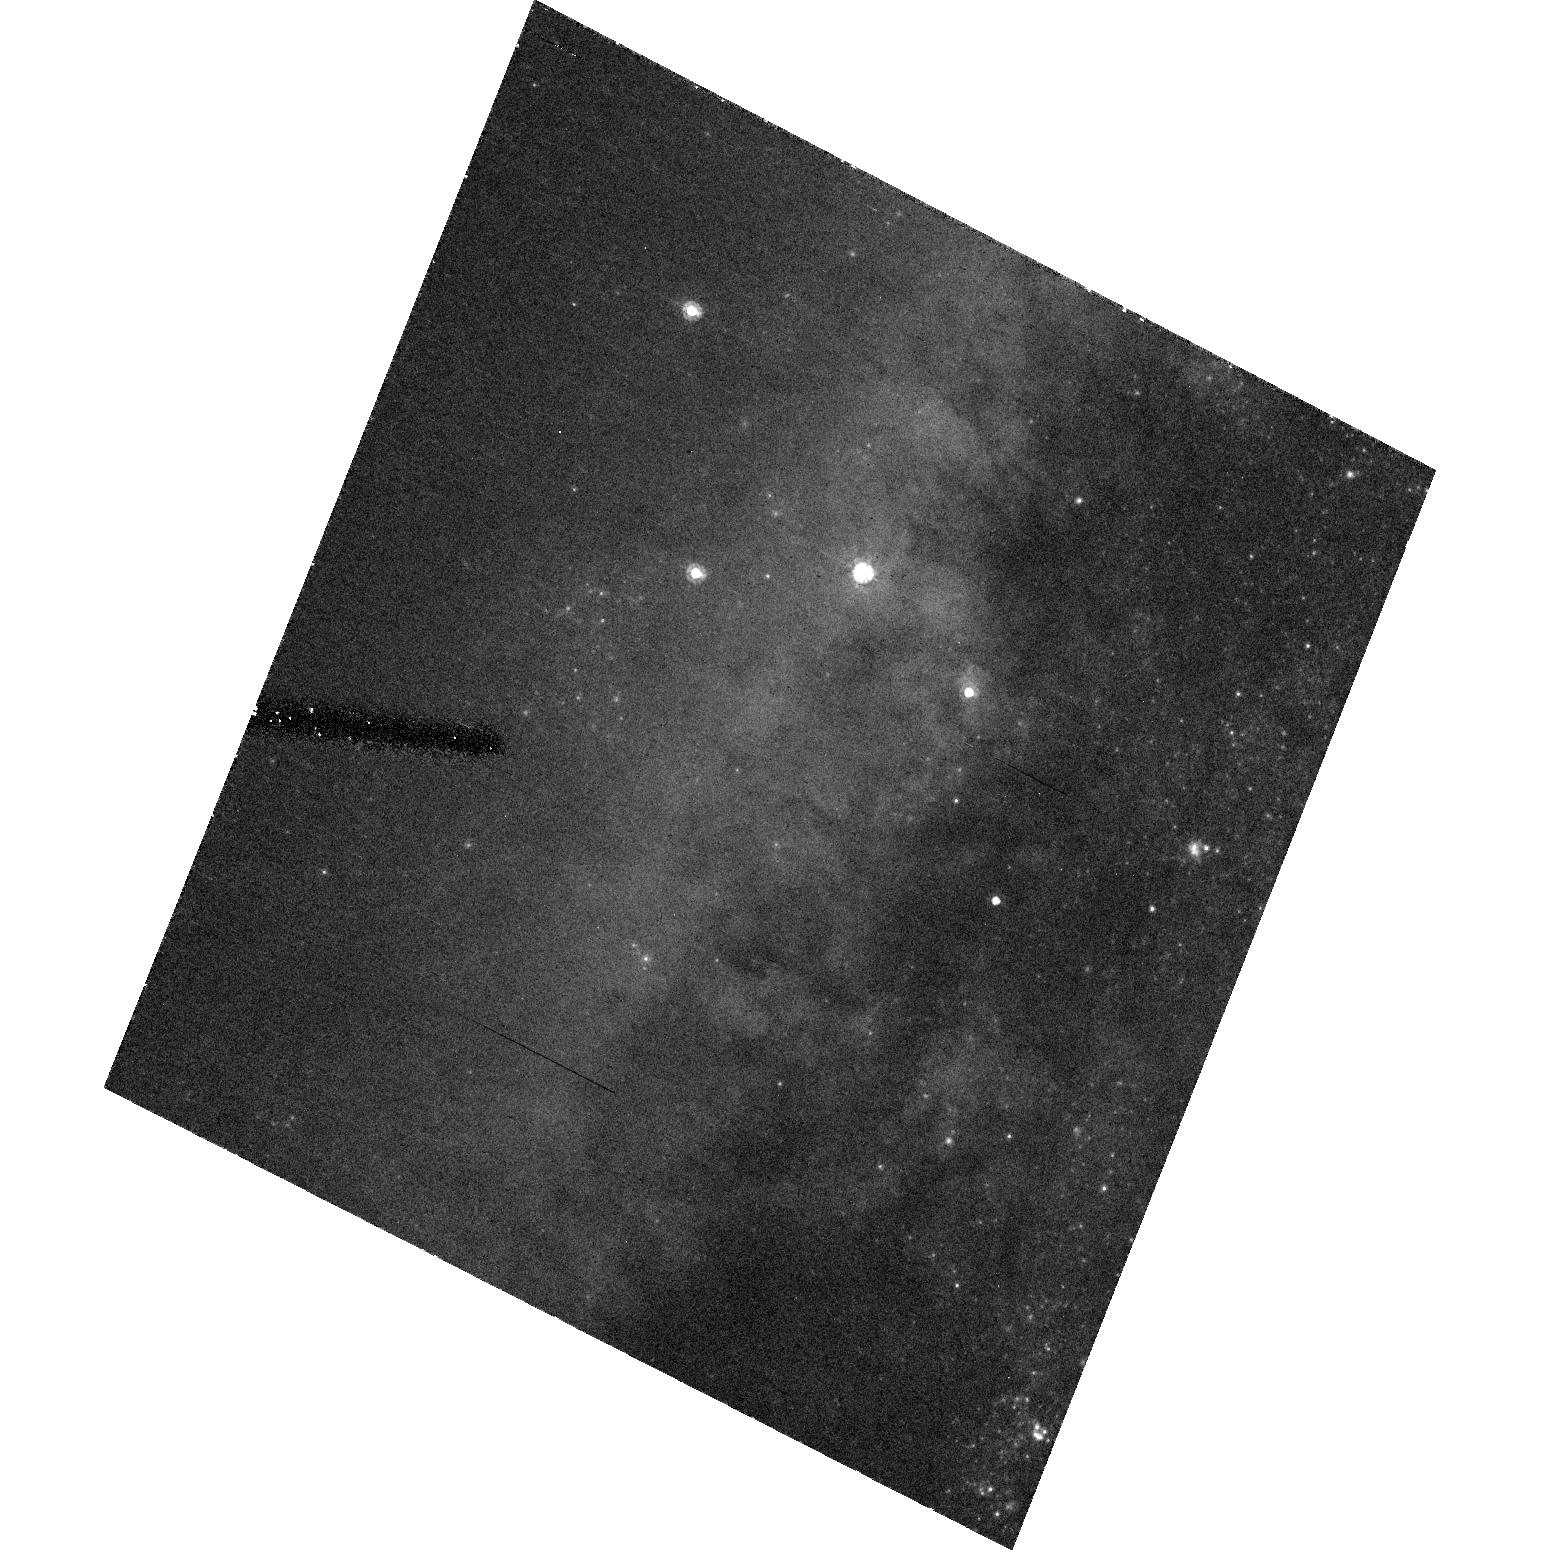
Target: SN2005AE
Instrument: ACS/HRC
Filter: F555W
Exposure: 29 min
Observation ID: hst_10187_05_acs_hrc_f555w_j90n05

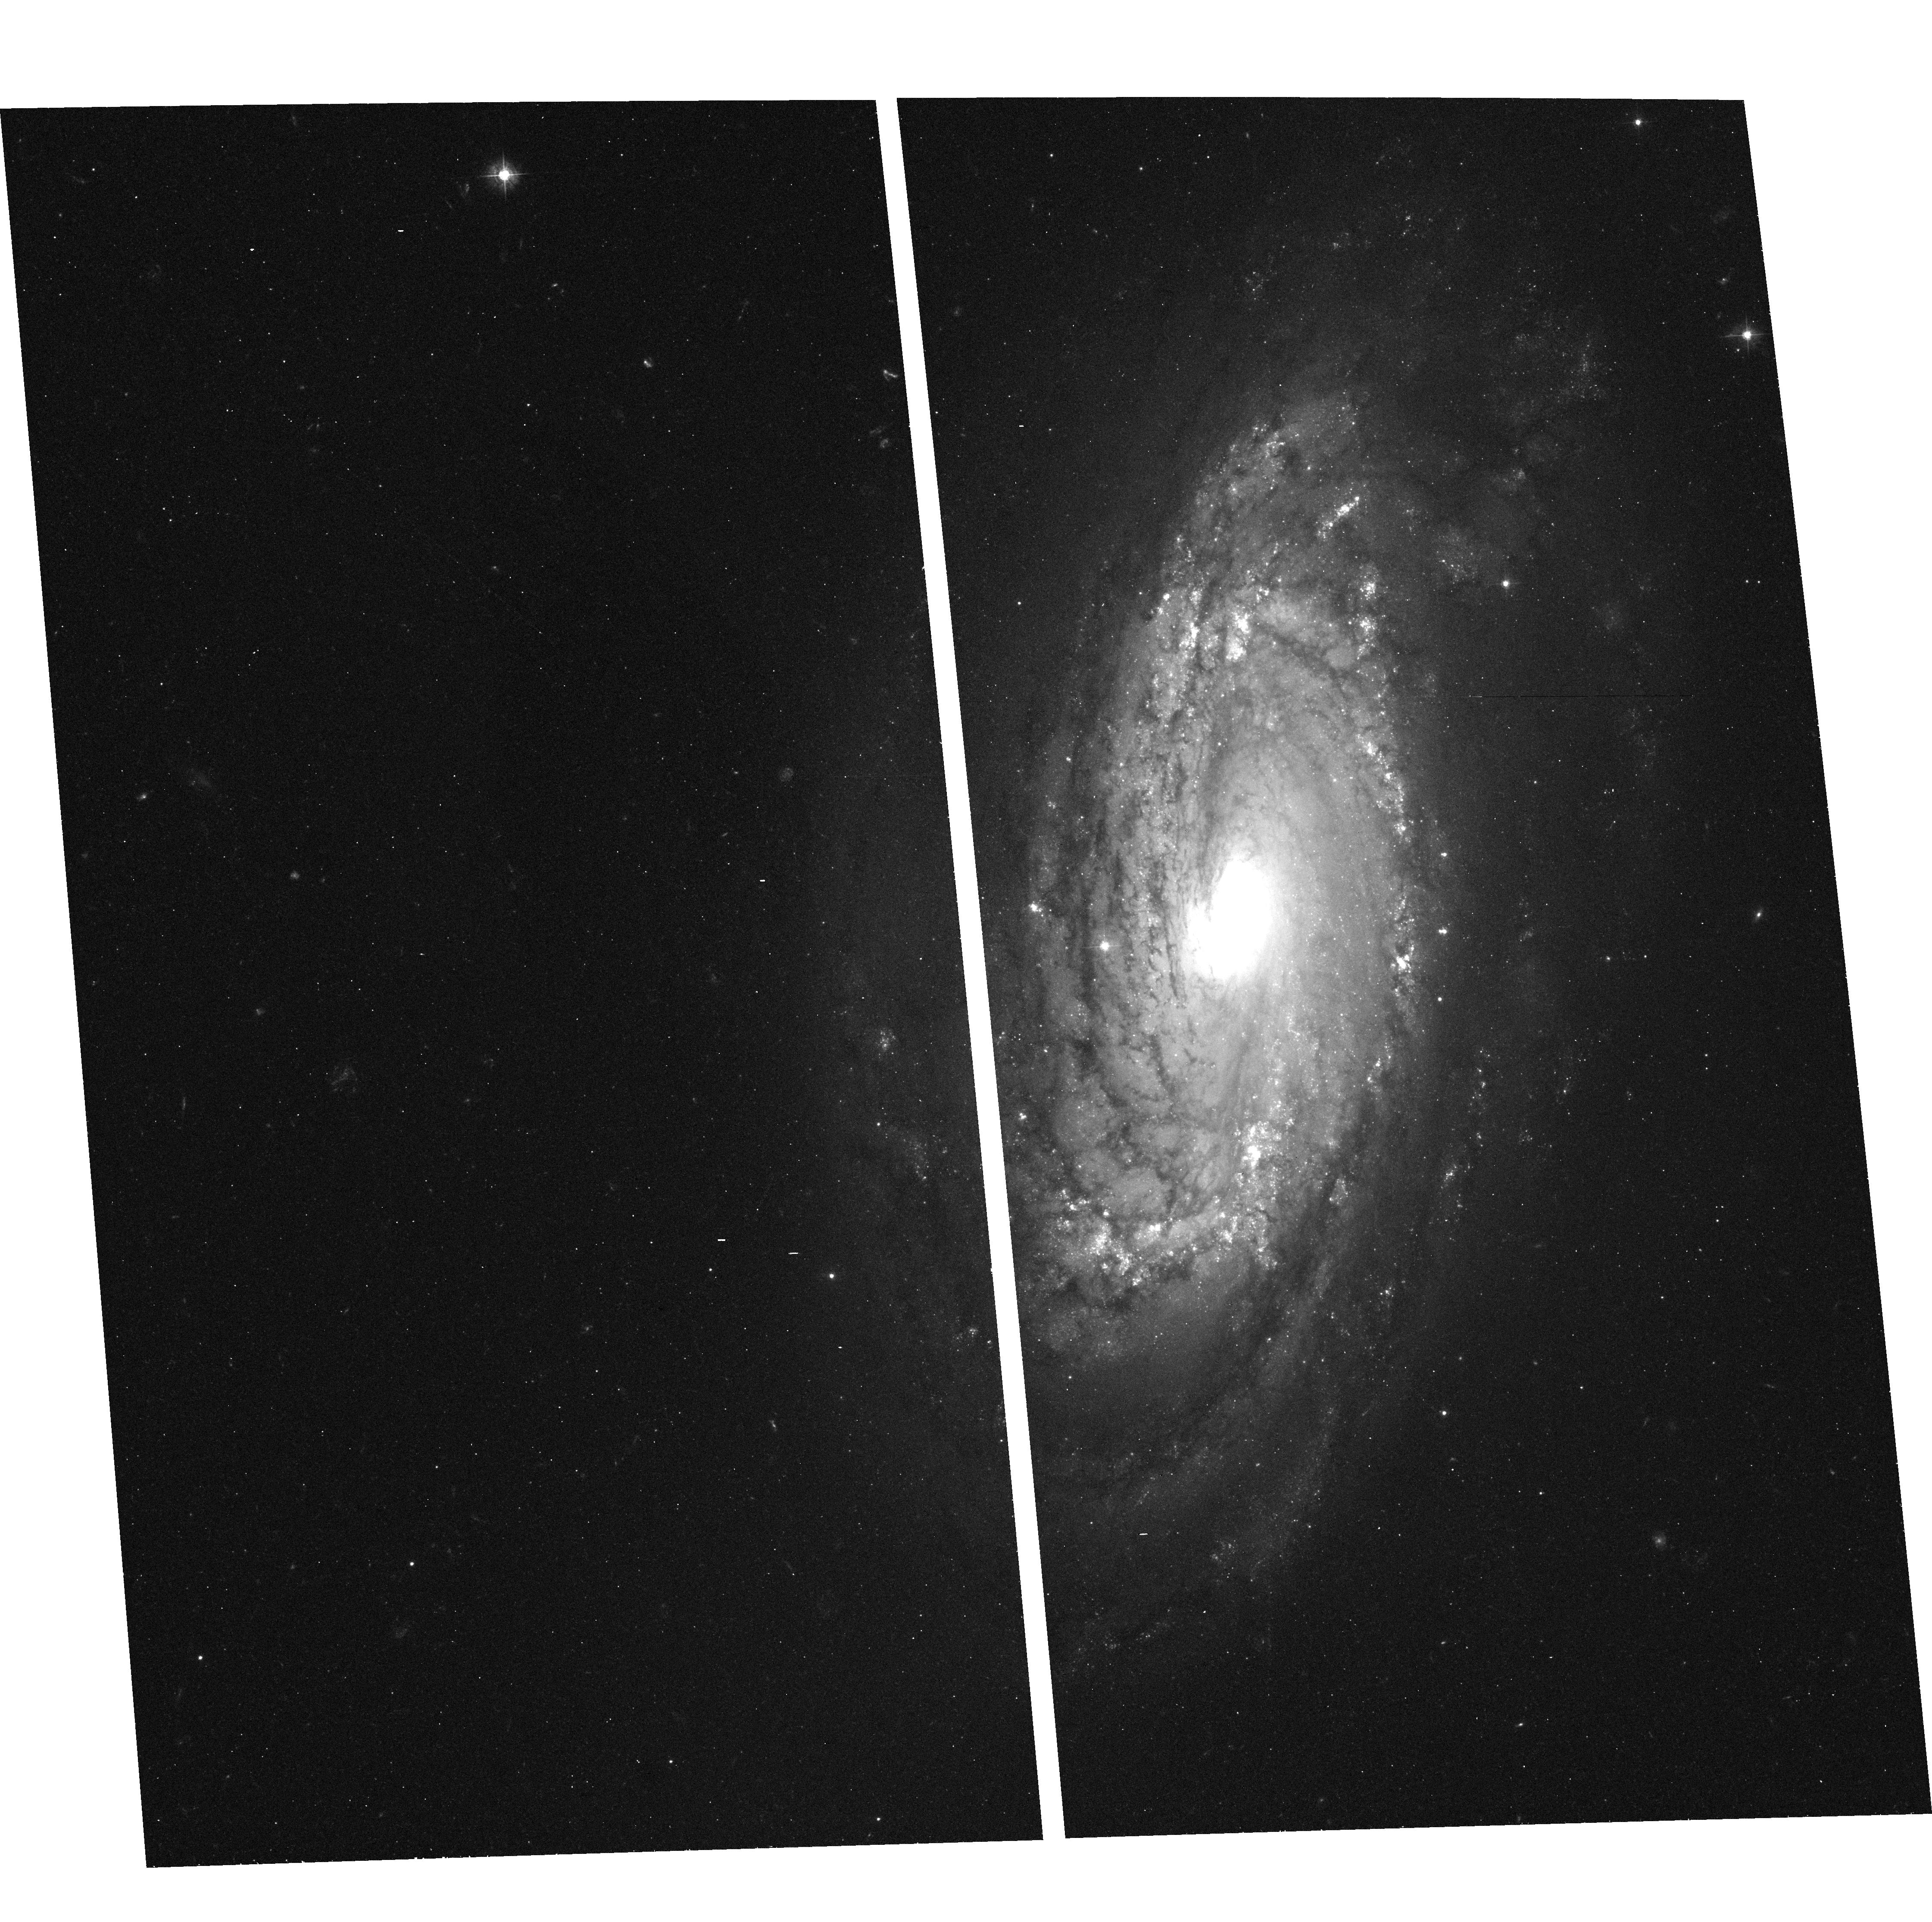
Target: SN2004DG
Instrument: ACS/WFC
Filter: F435W
Exposure: 27 min
Observation ID: hst_10187_02_acs_wfc_f435w_j90n02

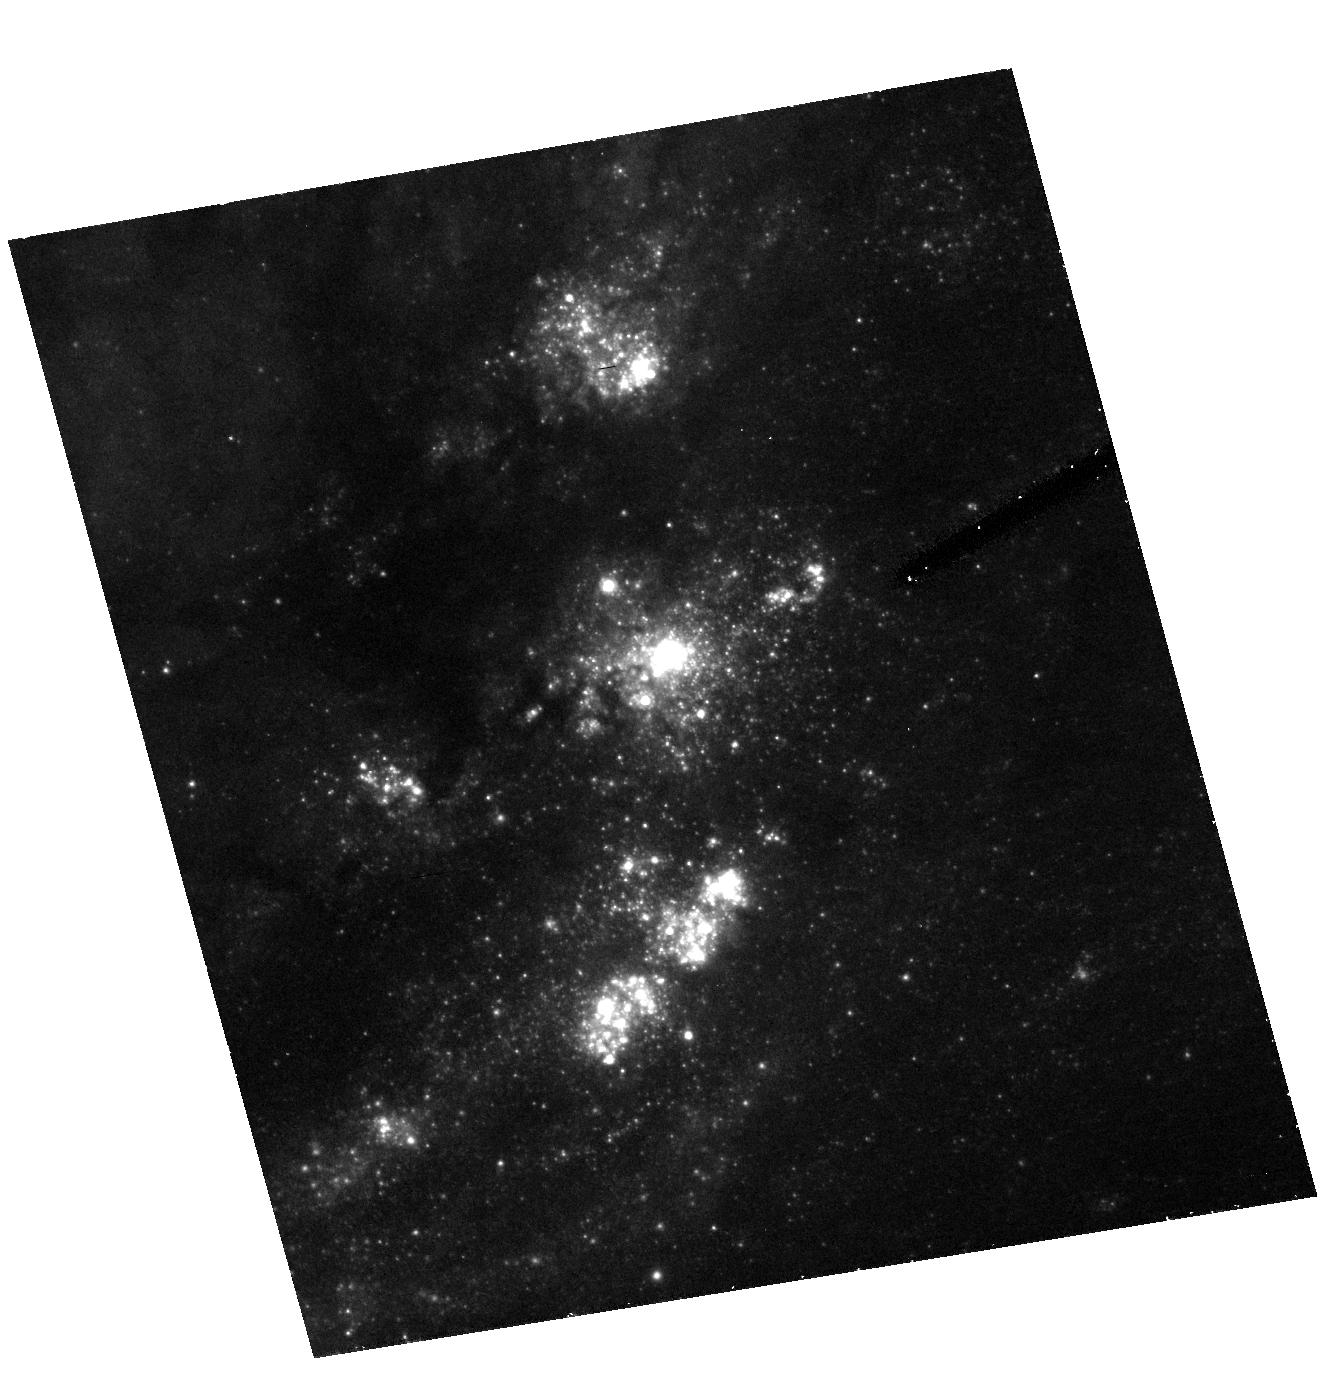
Target: SN2004GT
Instrument: ACS/HRC
Filter: F555W
Exposure: 26 min
Observation ID: hst_10187_03_acs_hrc_f555w_j90n03

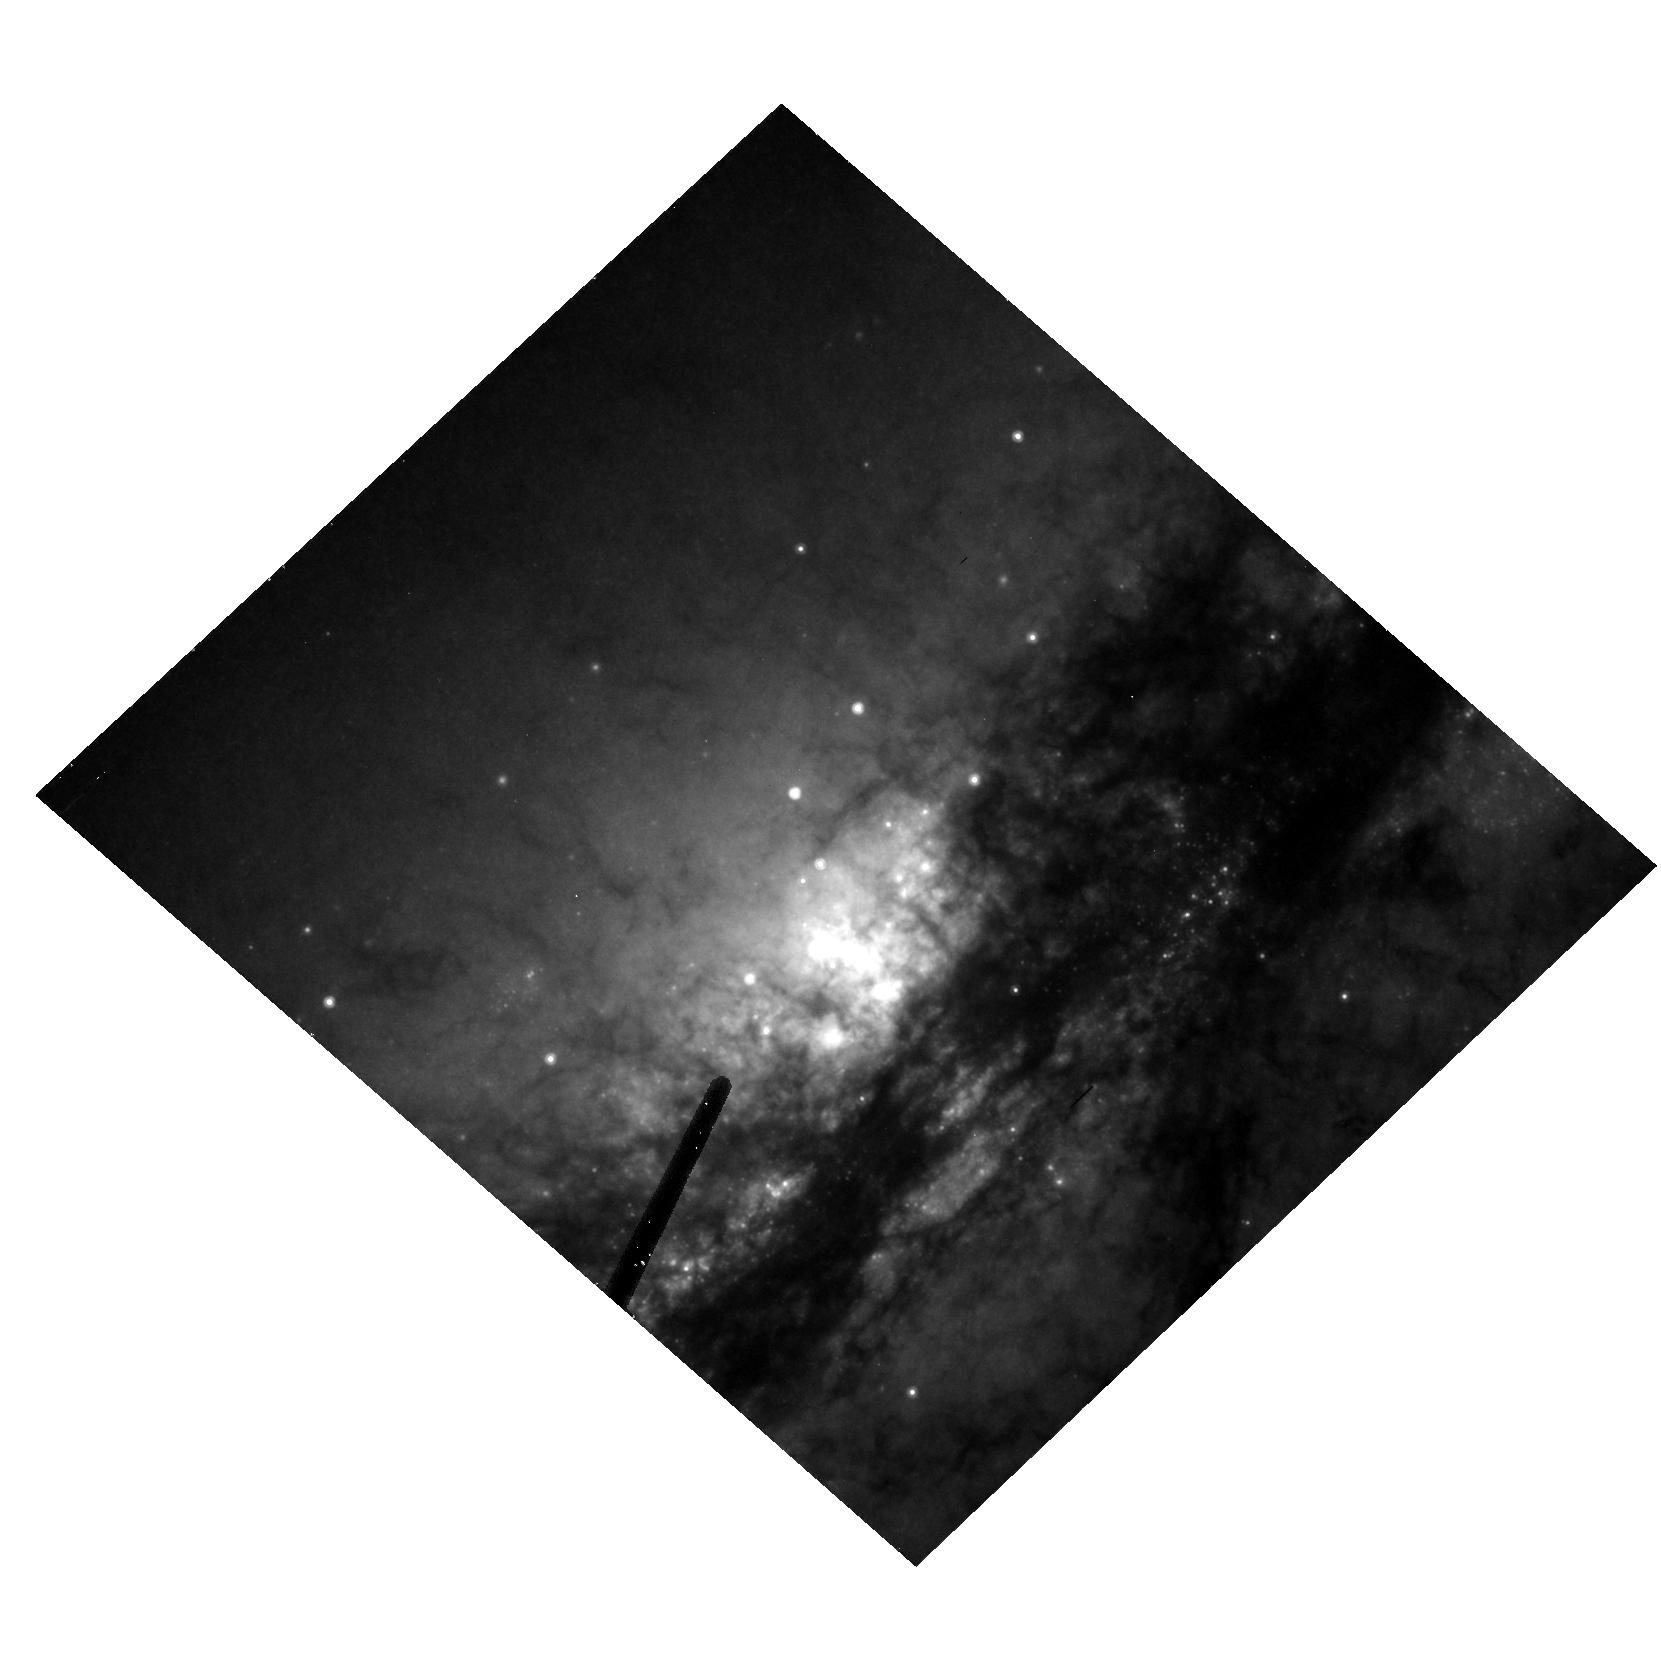
Target: SN2005V
Instrument: ACS/HRC
Filter: F814W
Exposure: 30 min
Observation ID: hst_10187_04_acs_hrc_f814w_j90n04

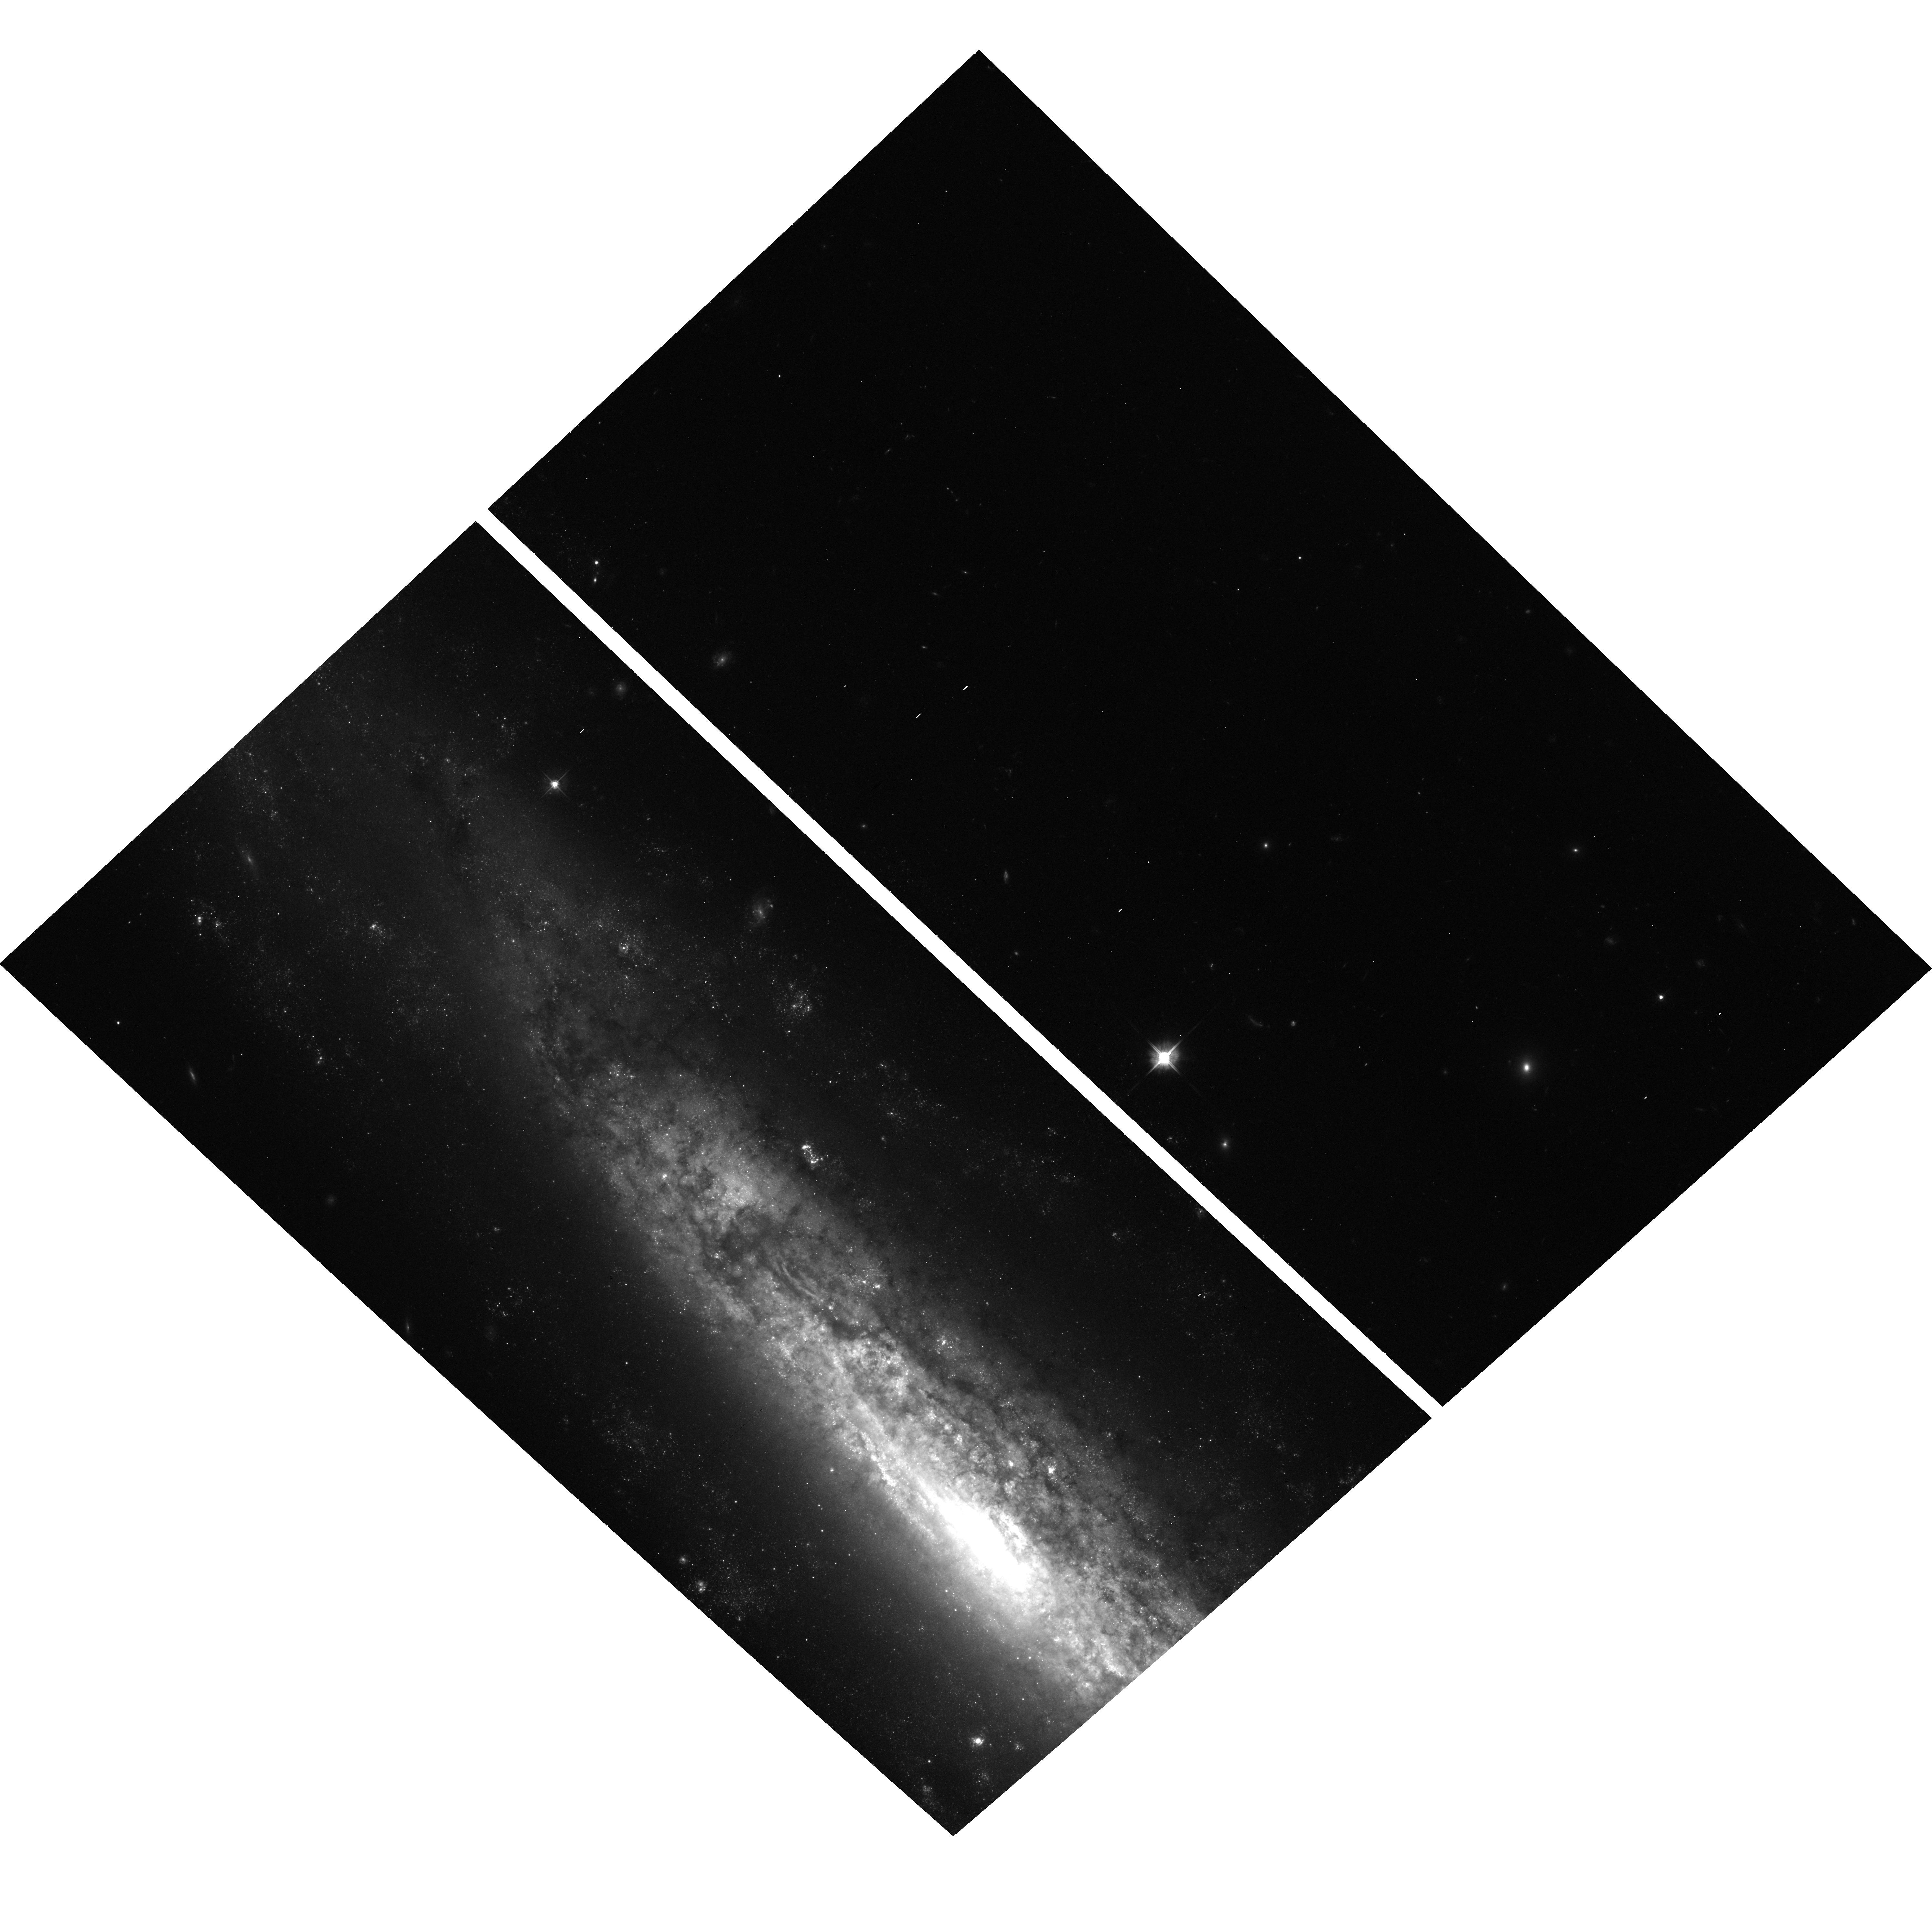
Target: SN2003HN
Instrument: ACS/WFC
Filter: F555W
Exposure: 40 min
Observation ID: hst_10187_01_acs_wfc_f555w_j90n01

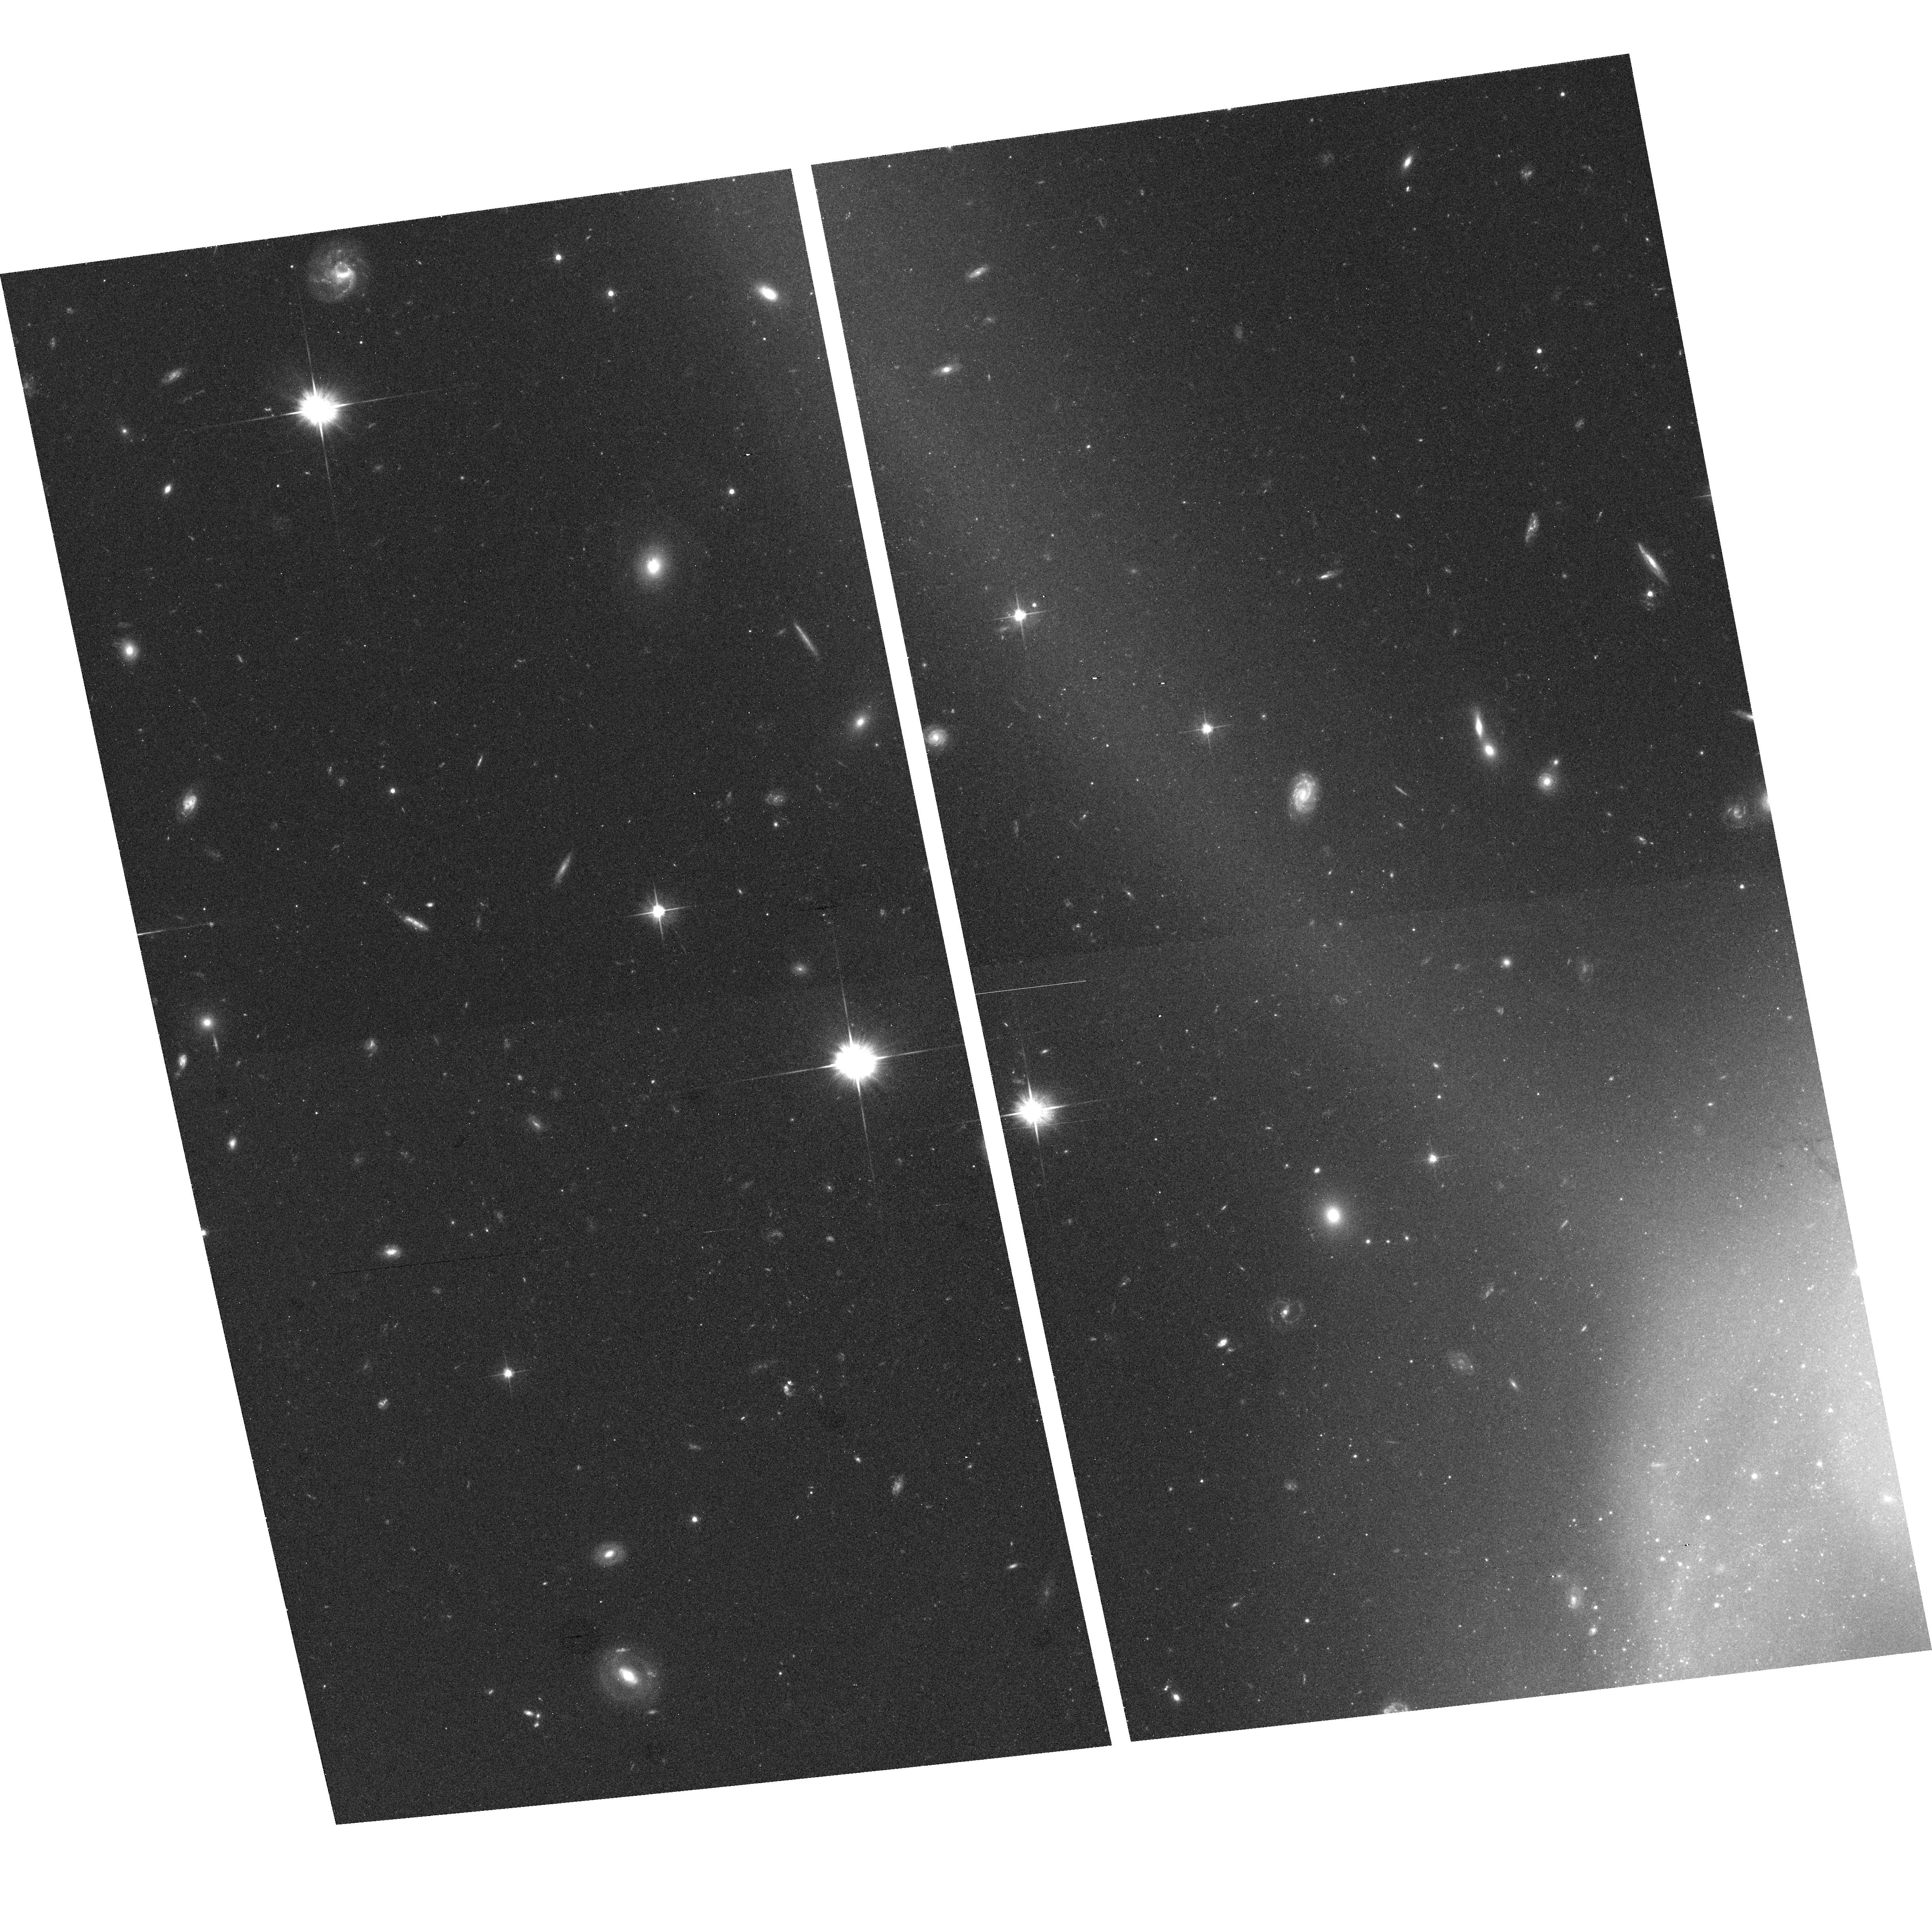
Target: field at RA 180.460°, Dec -18.870°
Instrument: ACS/WFC
Filter: F606W
Exposure: 18 min
Observation ID: hst_10187_03_acs_wfc_f606w_j90n03

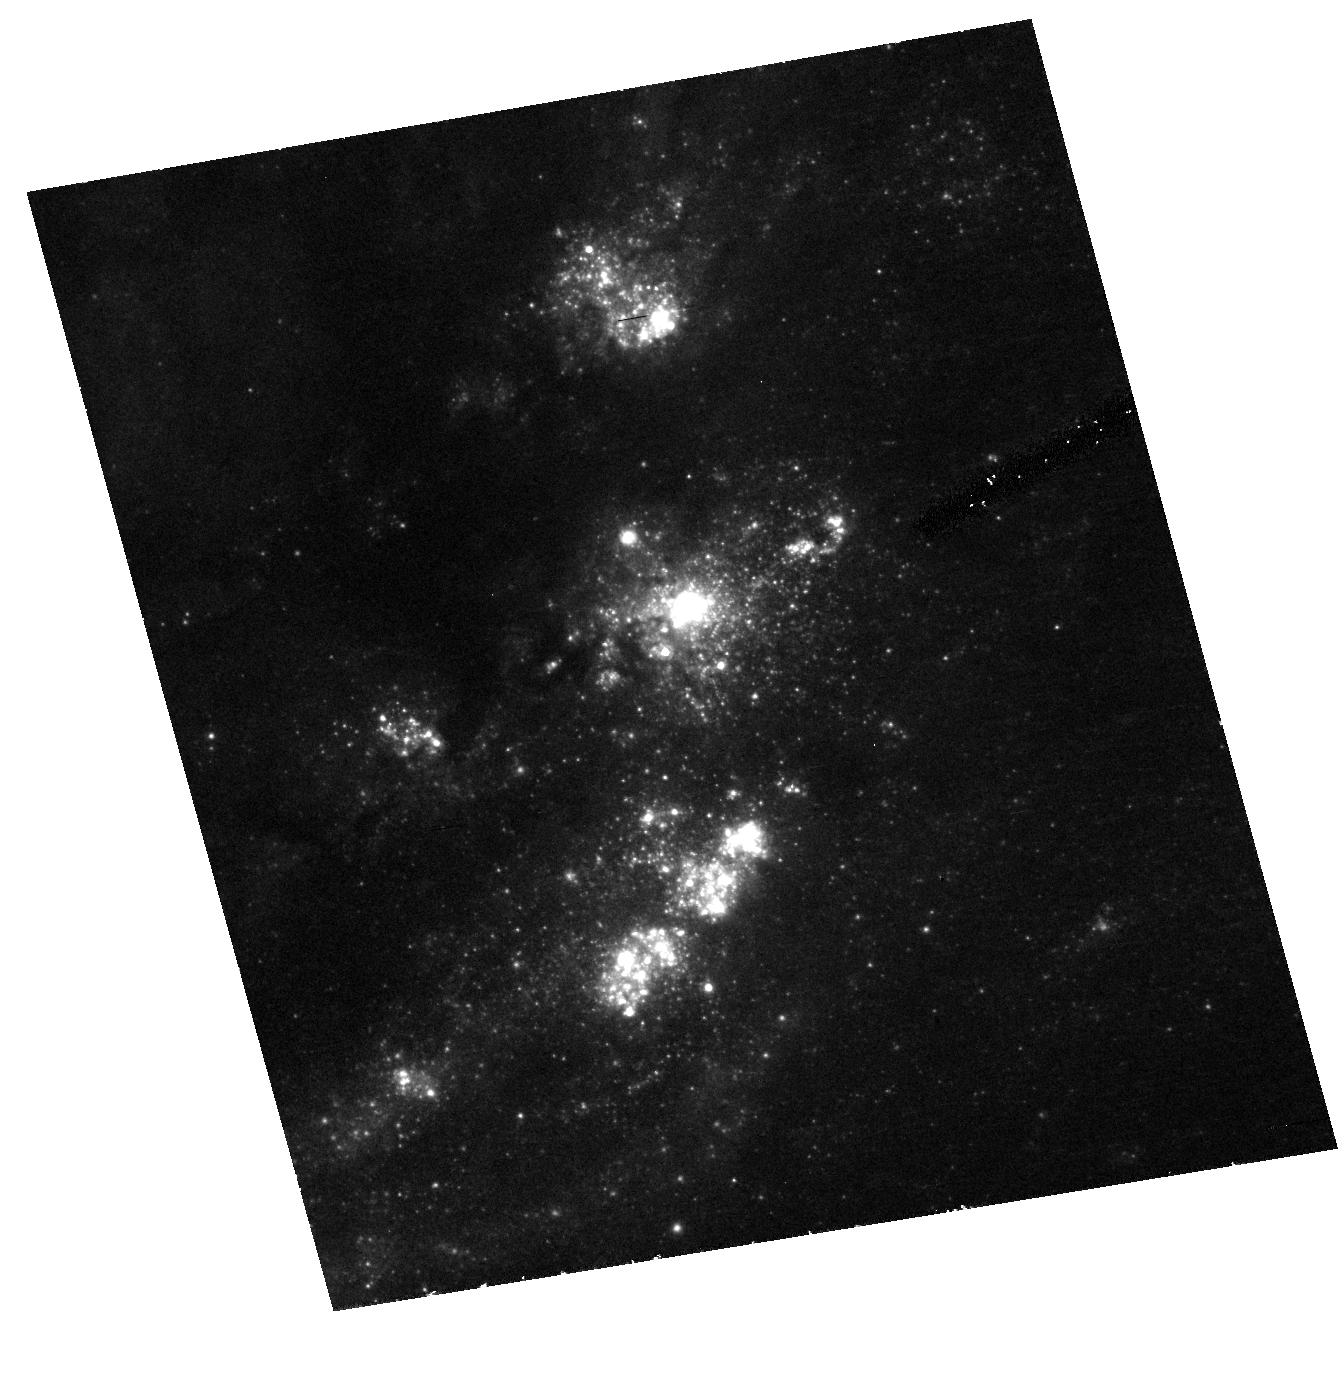
Target: SN2004GT
Instrument: ACS/HRC
Filter: F435W
Exposure: 28 min
Observation ID: hst_10187_03_acs_hrc_f435w_j90n03

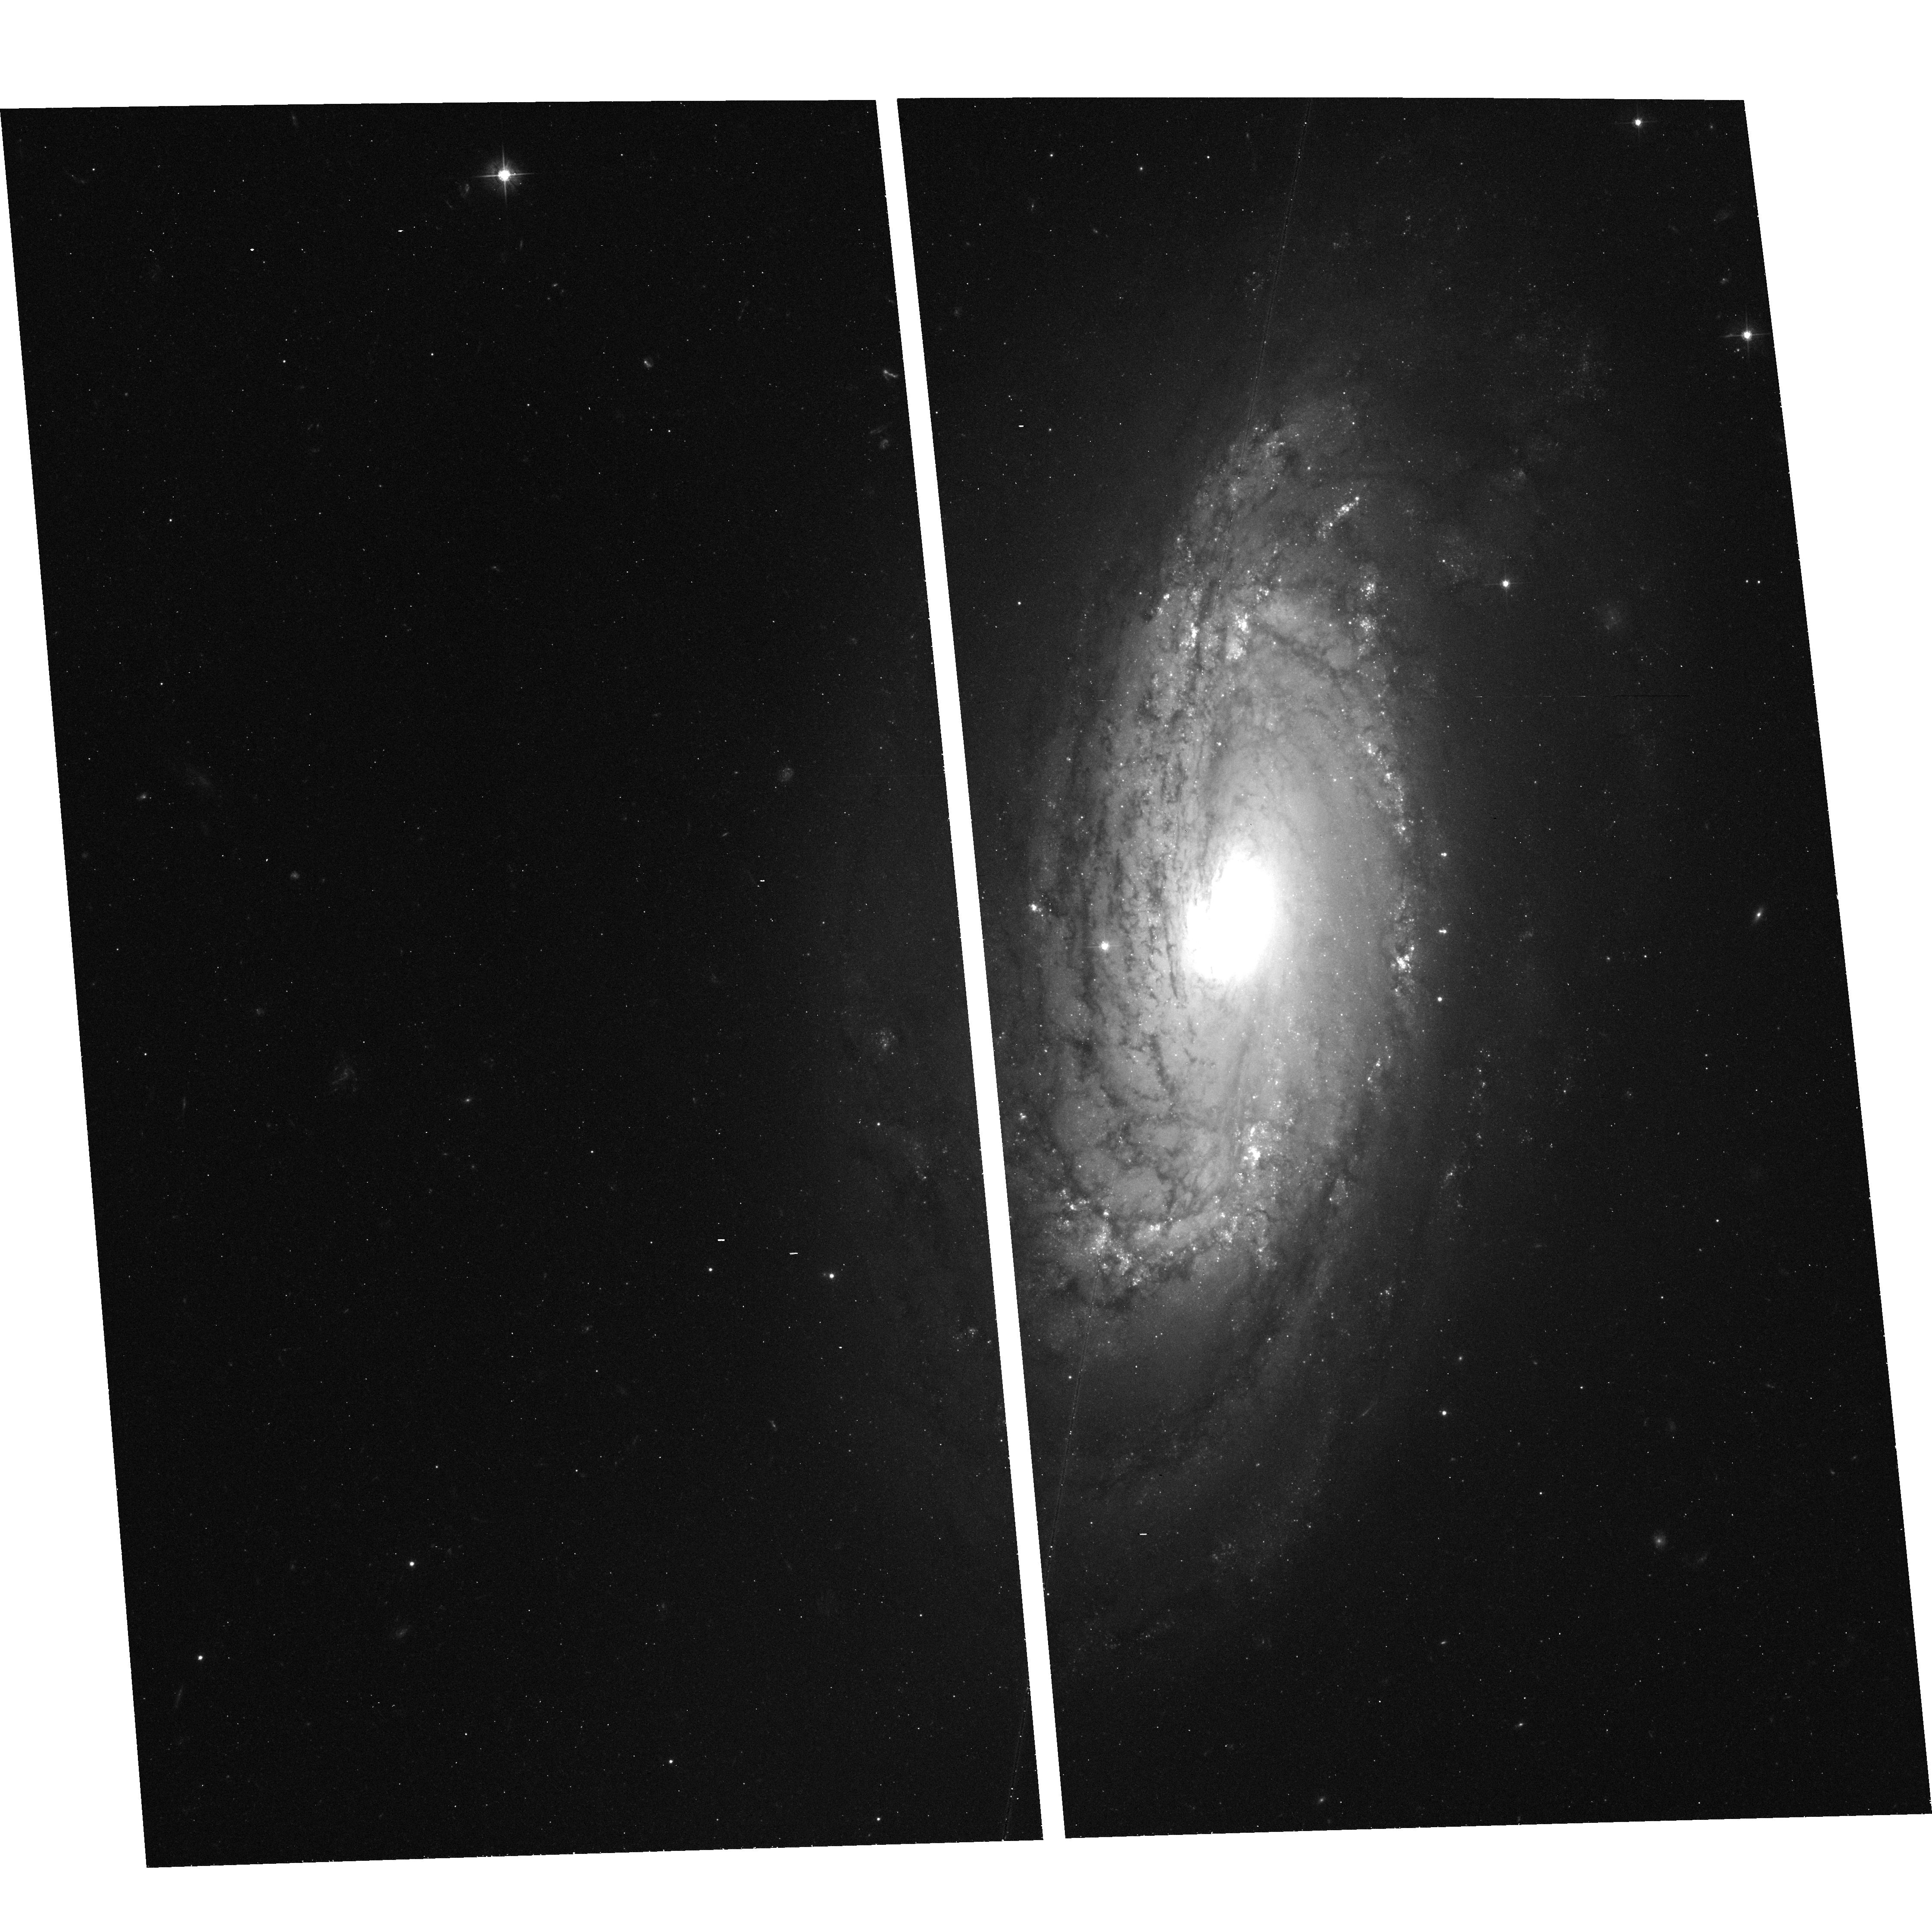
Target: SN2004DG
Instrument: ACS/WFC
Filter: F555W
Exposure: 23 min
Observation ID: hst_10187_02_acs_wfc_f555w_j90n02

Direct imaging of the progenitors of massive, core-collapse supernovae (PI: Smartt, Stephen J.)

Modern supernovae searches in the nearby Universe are discovering large numbers of SNe which have massive star progenitors (Types II, Ib and Ic). The extensive HST image archives of galaxies within ~20Mpc enables their individual bright stellar content to be resolved. As massive, evolved stars are the most luminous single objects in a galaxy, the progenitors of core-collapse SNe should be directly detectable on pre-explosion images. In our ongoing HST programme we have detected the first red supergiant progenitor of a normal type II supernova, shown that SN 1993J came from a binary system, and set direct mass-limits on three other type II supernovae progenitors. These discoveries are providing strong constraints on theoretical models of pre-supernova stellar evolution that predict which stars produce which type of supernovae. We request time to continue this successful project, and require ACS observations of future SNe which are discovered in galaxies closer than 20Mpc which have pre-explosion HST archive images available. These observations will allow the SNe to be precisely positioned on the pre-explosion frames with the required astrometric accuracy of around 0.05", and provide 3-colour photometry of the surrounding stellar populations for reddening estimations. The goal of this project is to directly identify the progenitor stars of core-collapse supernovae. We will compare the results to our own stellar evolutionary tracks in order to determine masses or restrictive mass-limits for the progenitors.